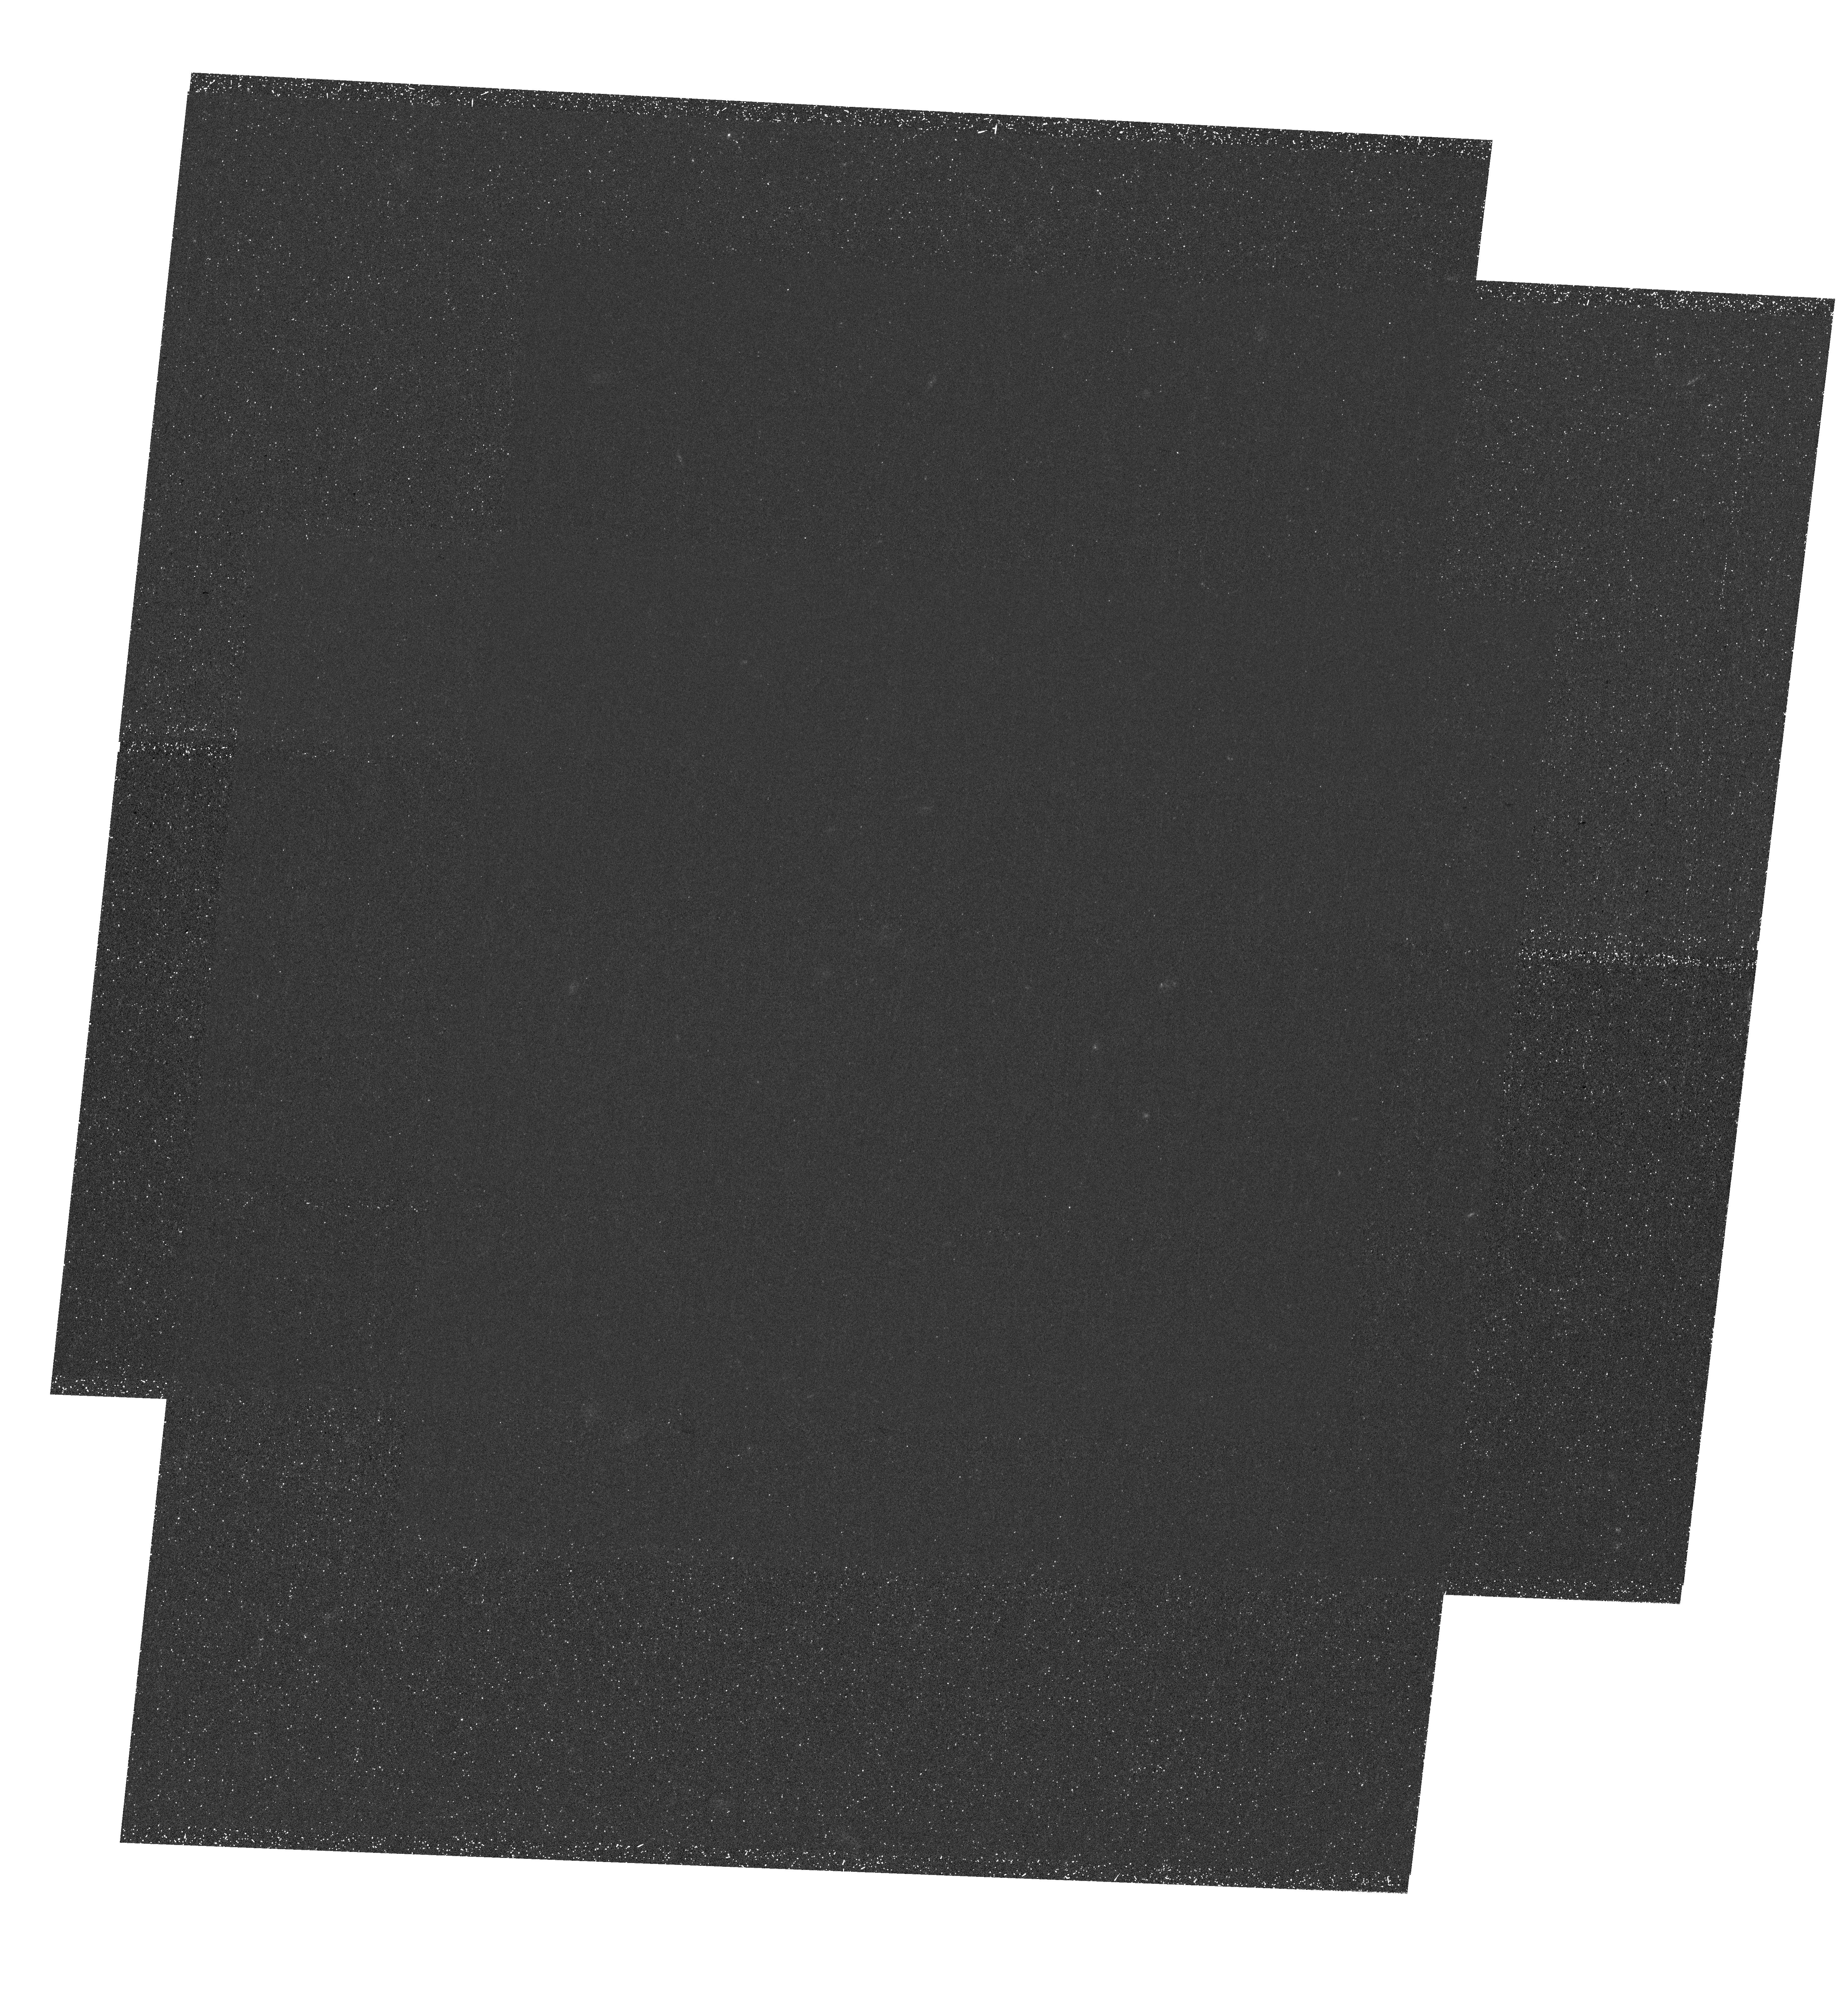
Target: NGC1052-DF2. Instrument: WFC3/UVIS. Filter: F225W. Exposure: 2.2 h. Observation ID: hst_15850_01_wfc3_uvis_f225w_ie5701

An accurate age for the enigmatic galaxy NGC1052-DF2 (PI: van Dokkum, Pieter)

The galaxy NGC1052-DF2 has been the subject of intense debate in the literature. Not only does it seem to have a very low dark matter content, it also has a peculiar population of very bright globular clusters that make up 3% of the total light. A central question is when the galaxy and its unusual globular clusters were formed. The best constraints have come from optical spectroscopy of the bright globular clusters. The clusters have a metallicity of [Fe/H]=-1.4 and an apparent age of 9 Gyr, consistent with constraints on the metallicity and age of the diffuse light. However, these age measurements are only lower limits, due to the unknown contribution of blue horizontal branch (BHB) stars to the integrated light. If the BHB branch is as strong as in Milky Way globular clusters of the same metallicity, the true age of the globular clusters, and the galaxy, could be 13 Gyr - predating the formation of the massive elliptical galaxy NGC1052. The objective of this proposal is to measure the contribution of hot stars to the integrated light by obtaining F225W UV imaging of NGC1052-DF2 and its globular clusters with UVIS. The F225W-F814W color is sensitive to hot stars and breaks the degeneracy between age and the strength of the BHB. This measurement will pin down the formation epoch of the galaxy, currently only constrained to be at least ~9 Gyr ago; determine whether the globular clusters all have identical UV properties or show variation in their F225W-F814W colors like luminous Milky Way clusters; and test the hypothesis that a significant fraction of the diffuse light comes from disrupted globular clusters.